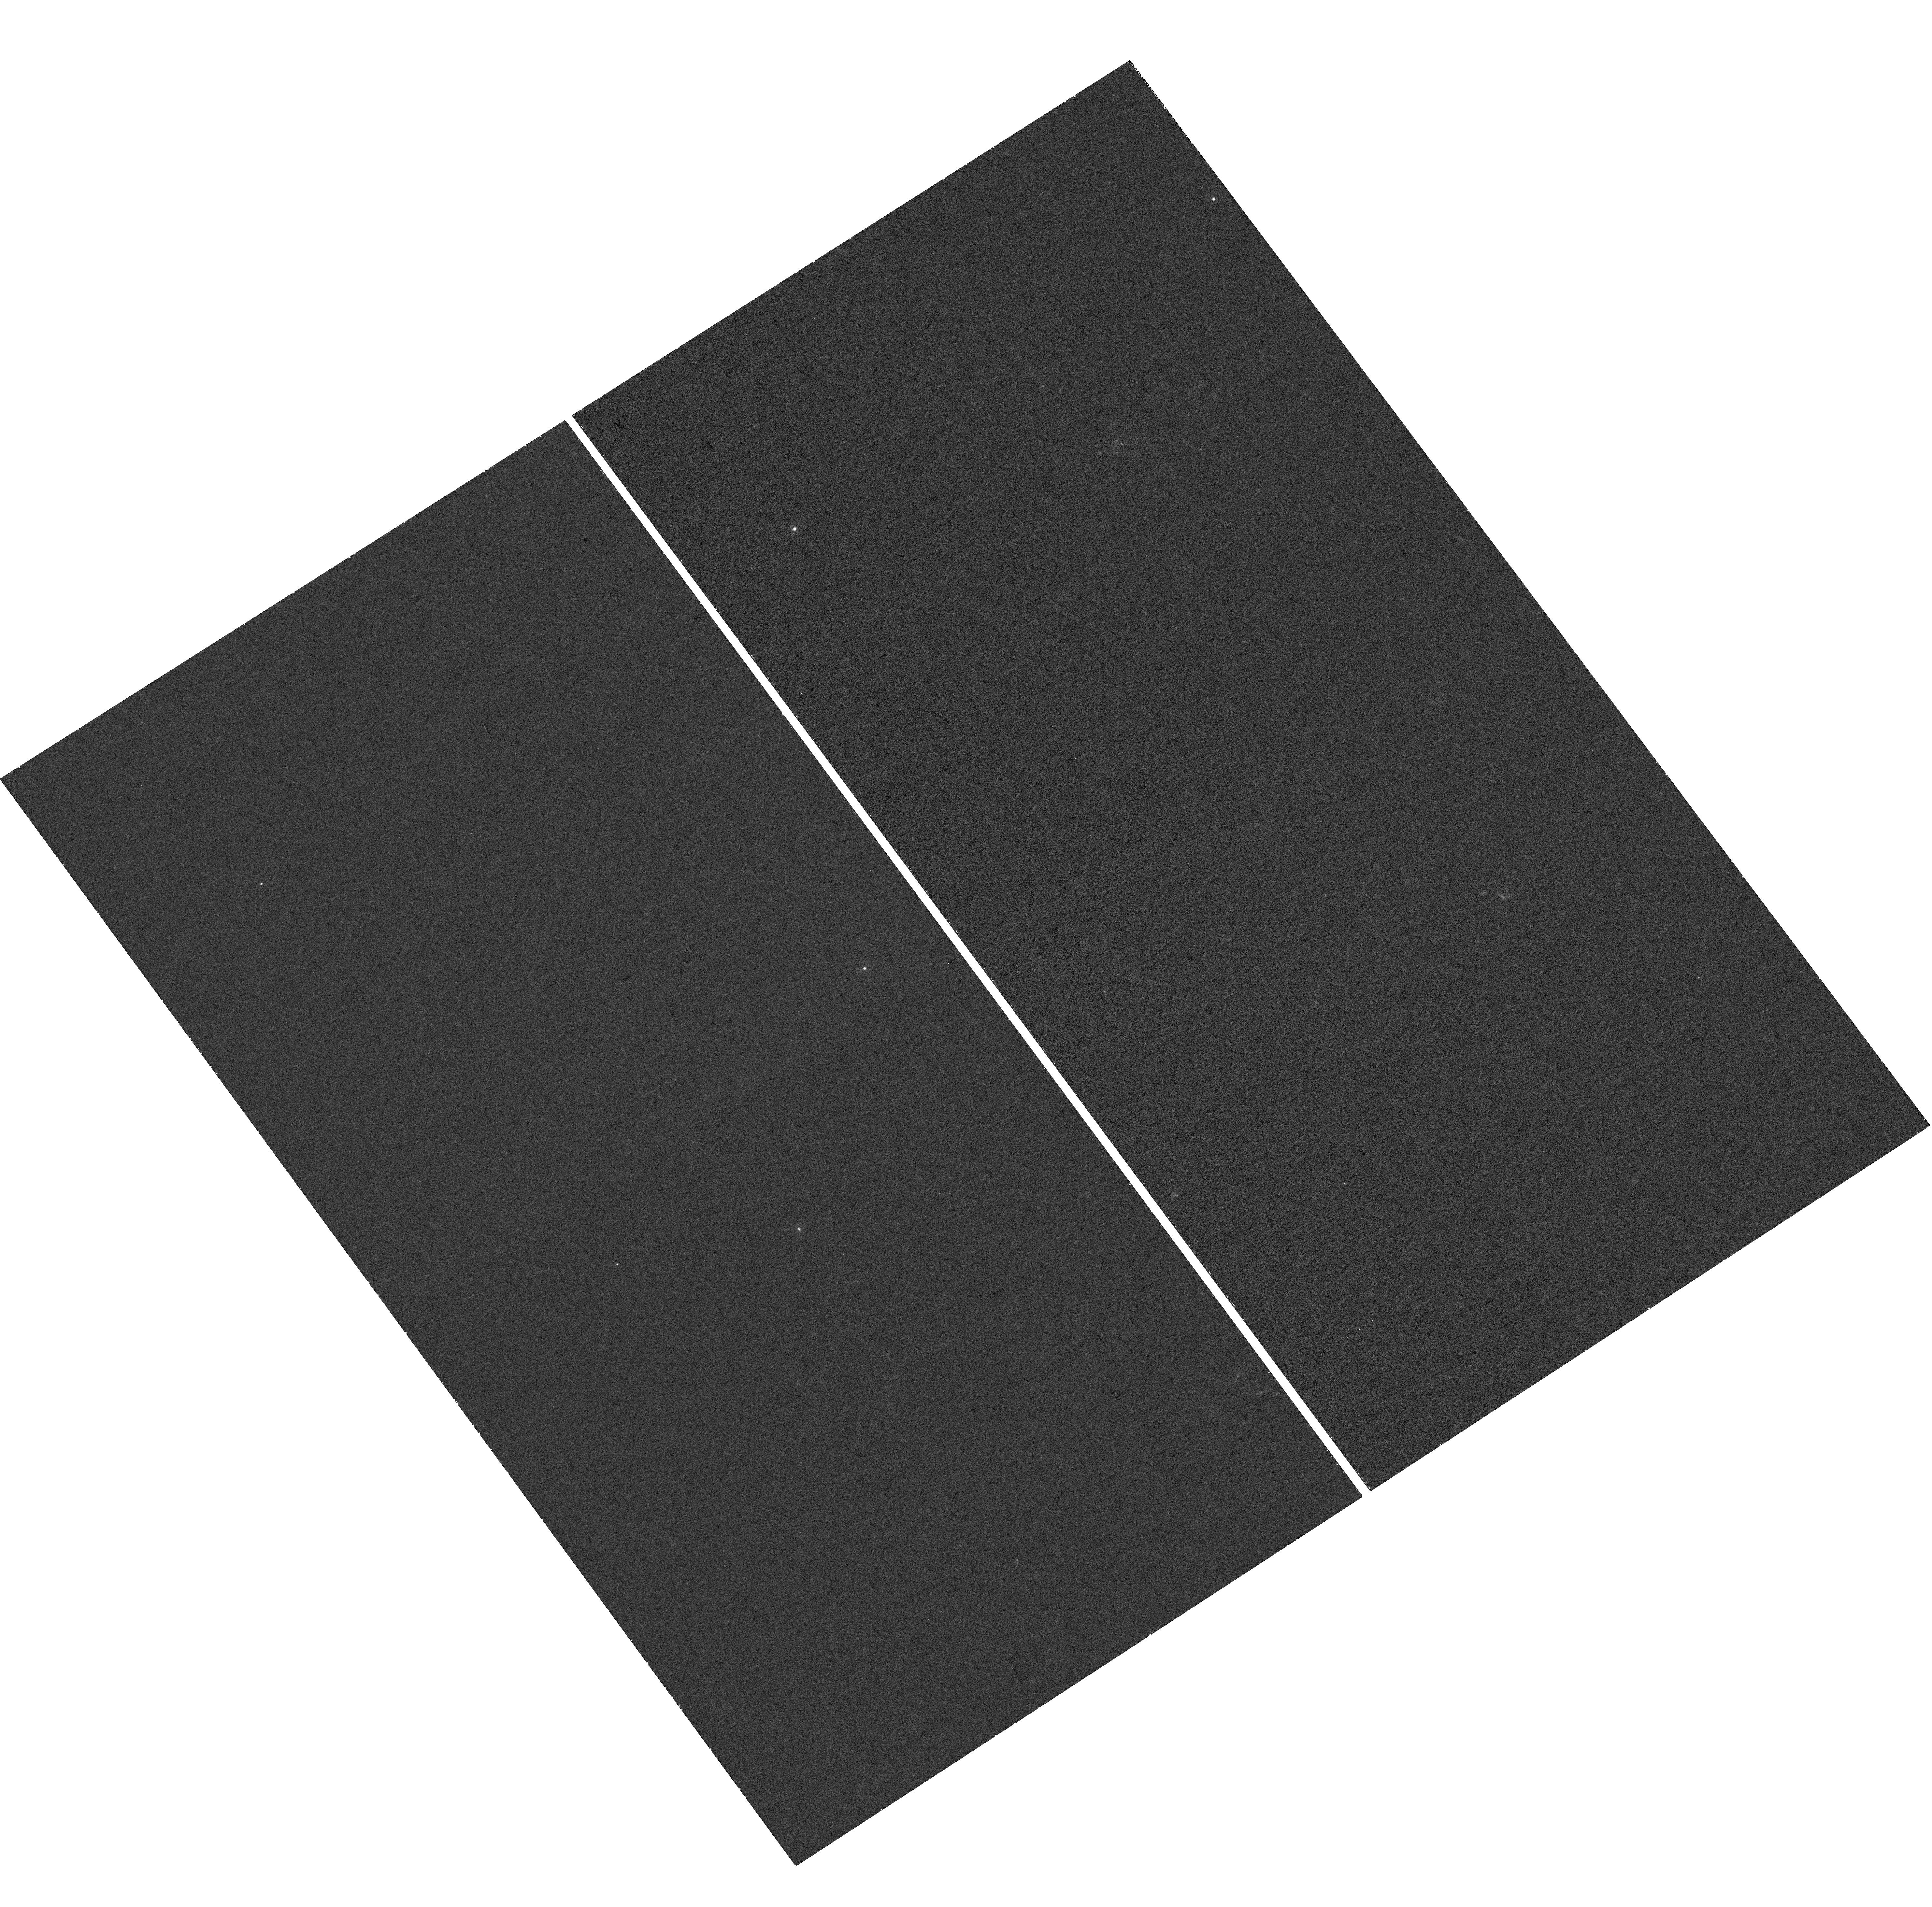
Target: GRB191019A. Instrument: WFC3/UVIS. Filter: F225W. Exposure: 37 min. Observation ID: hst_16458_01_wfc3_uvis_f225w_ieho01

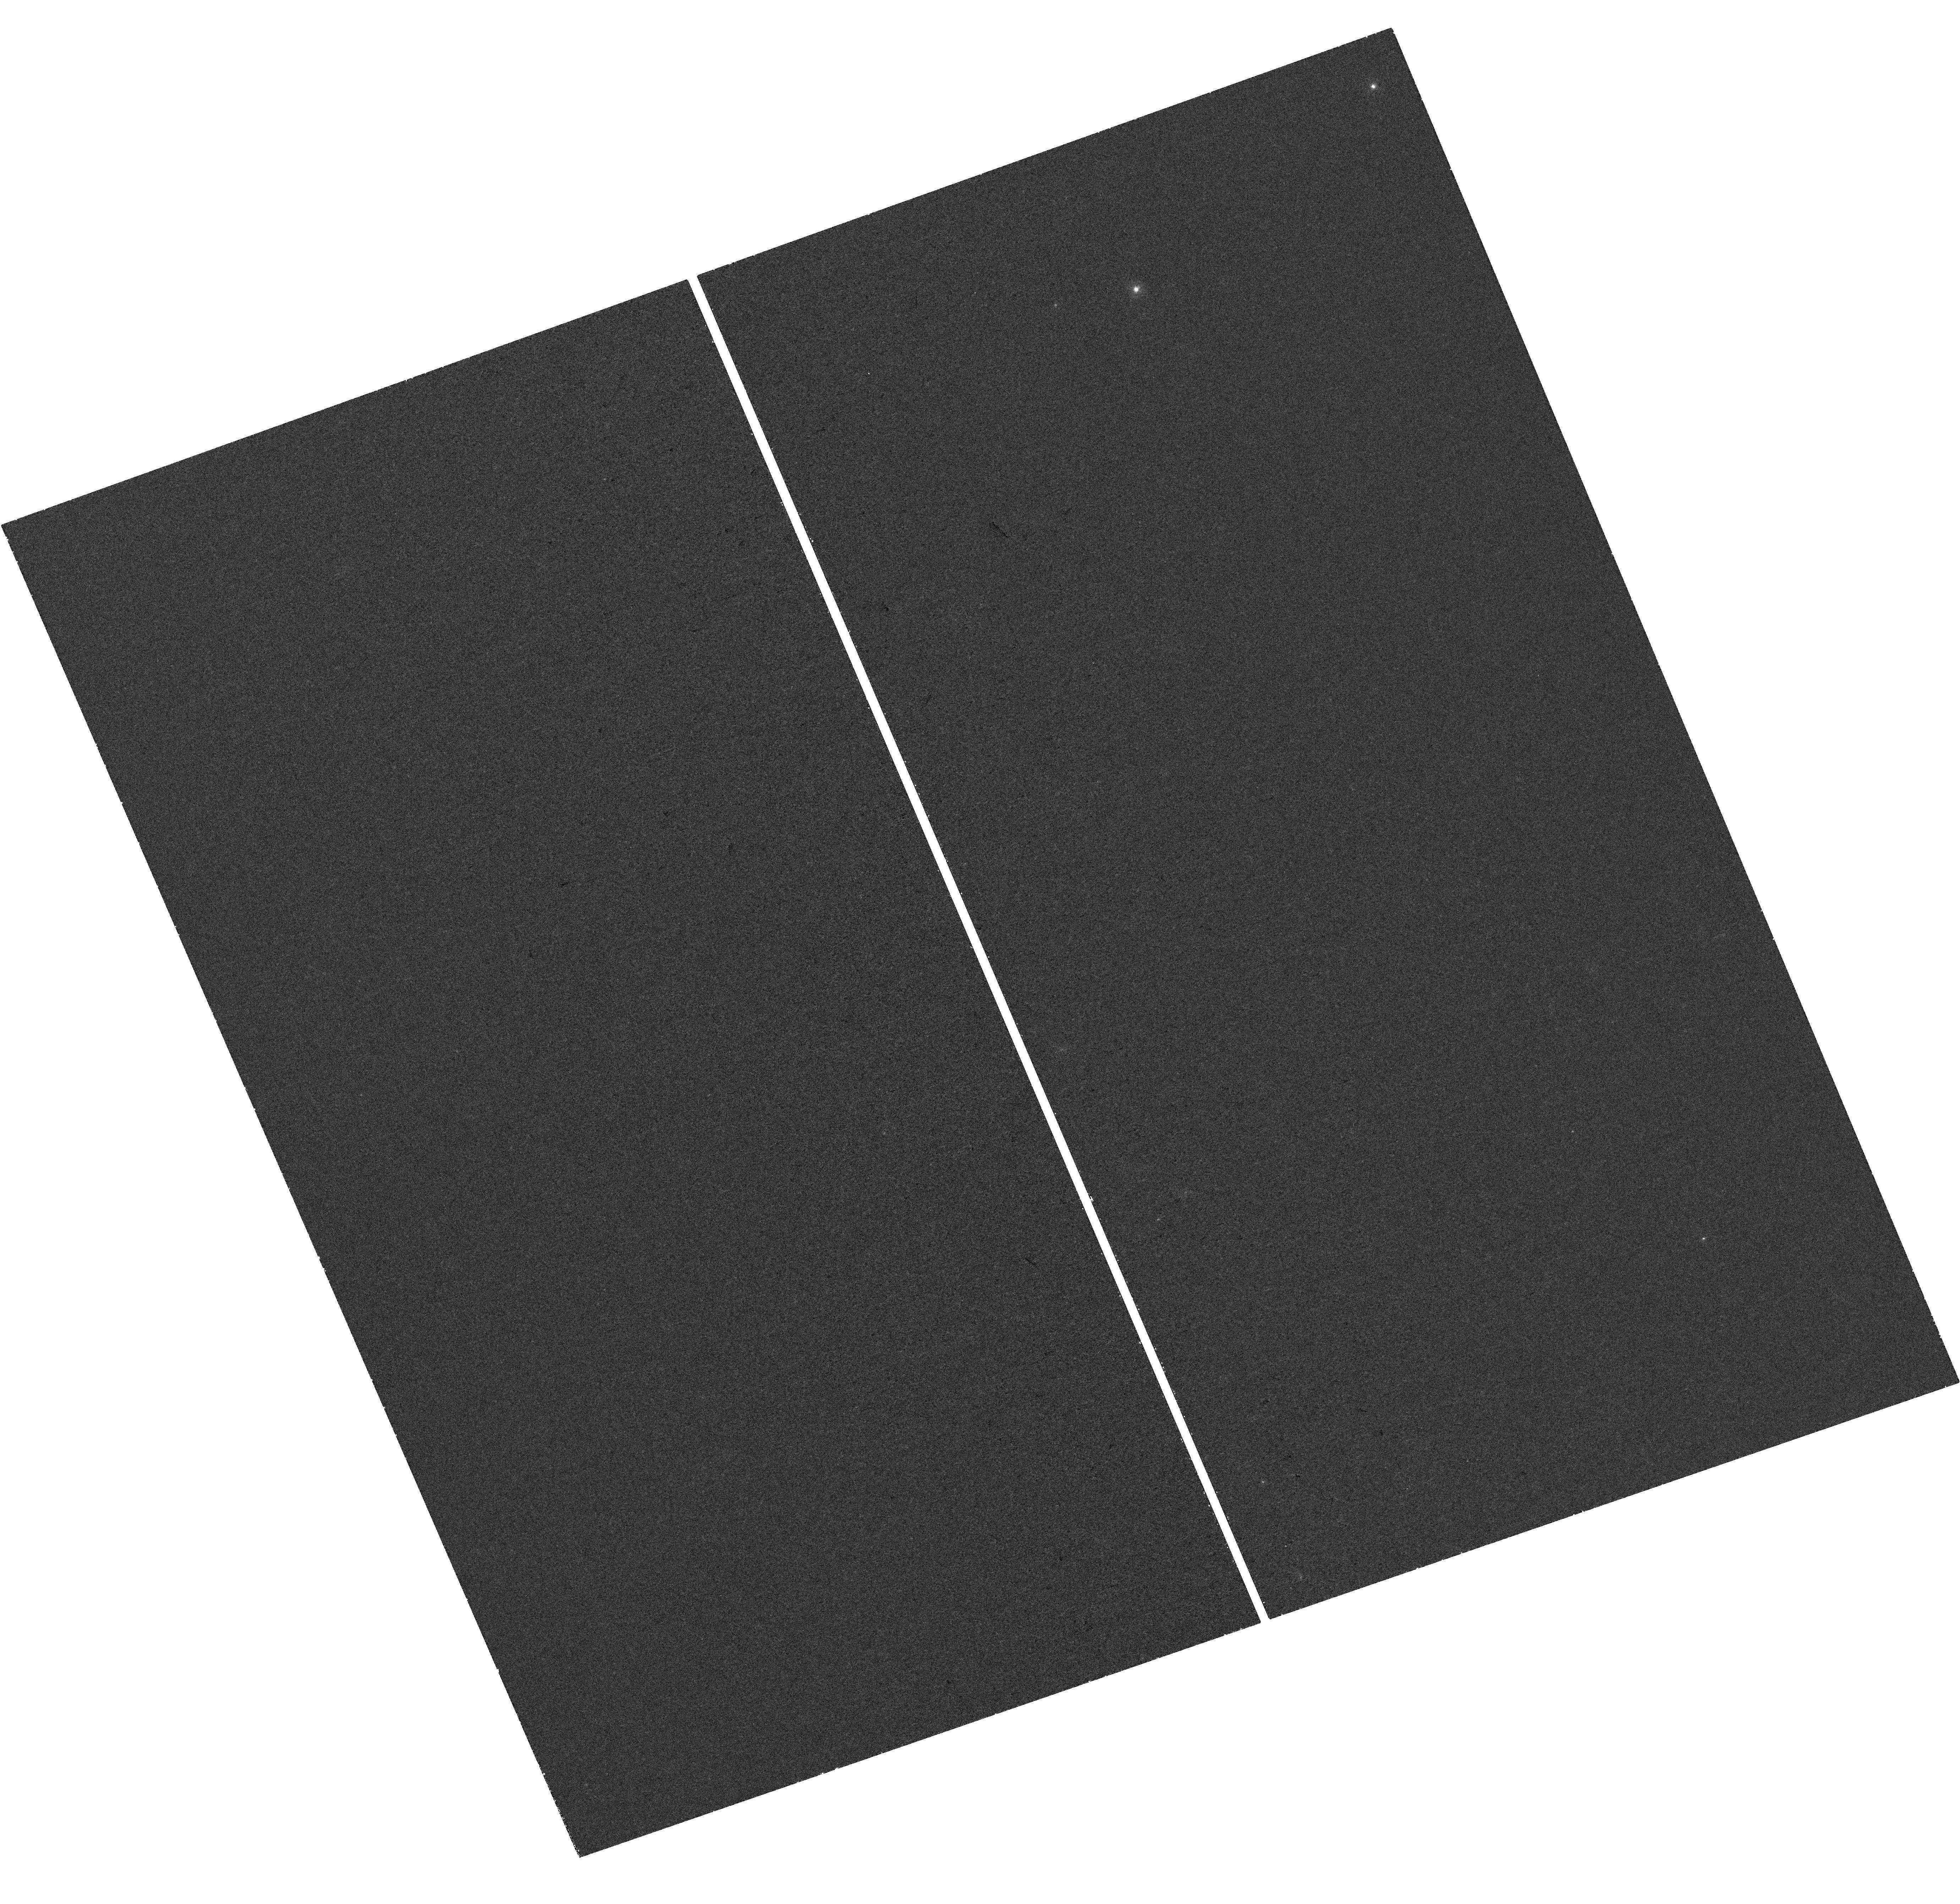
Target: GRB191019A. Instrument: WFC3/UVIS. Filter: F275W. Exposure: 37 min. Observation ID: hst_16458_02_wfc3_uvis_f275w_ieho02

A long gamma-ray burst from the nucleus of an ancient galaxy (PI: Levan, Andrew James)

Long-duration gamma-ray bursts are associated with the collapse of massive stars, occurring ubiquitously in star-forming environments. These insights are based on studies of the more than 1000 bursts localised over the past 20 years. However, last year one burst, GRB 191019A, was discovered which appeared to challenge this rule. GRB 191019A is a regular long GRB coincident with the nucleus of an apparently passive galaxy at z=0.248. The probability of chance alignment within 0.1" of the galaxy nucleus is minimal (~10^-6), and so the association appears secure. There is no sign of any underlying supernova (SN) to limits >10 times fainter than typically in GRB supernovae. There is also no indication of nuclear SMBH activity in the galaxy (no X-ray detection to deep limits, or emission lines in the optical spectrum), and the source vanishes within a few hours, too quick for the expected evolution of tidal disruption events. This event may therefore represent a genuinely new route to the creation of a long GRB. Here we request deep UV observations to search for any underlying star formation to limits of <0.01 Msol/yr. The detection of even weak star formation would favour the origin in a massive star, in keeping with other GRBs. In this case, it is likely to provide evidence for the direct collapse of a massive star to a black hole. Alternatively, the absence of star formation may suggest a dynamical channel in the dense nuclear regions of the host galaxy. These HST observations are hence crucial in determining the origin of this new, and possibly so-far unidentified signal of stellar death.